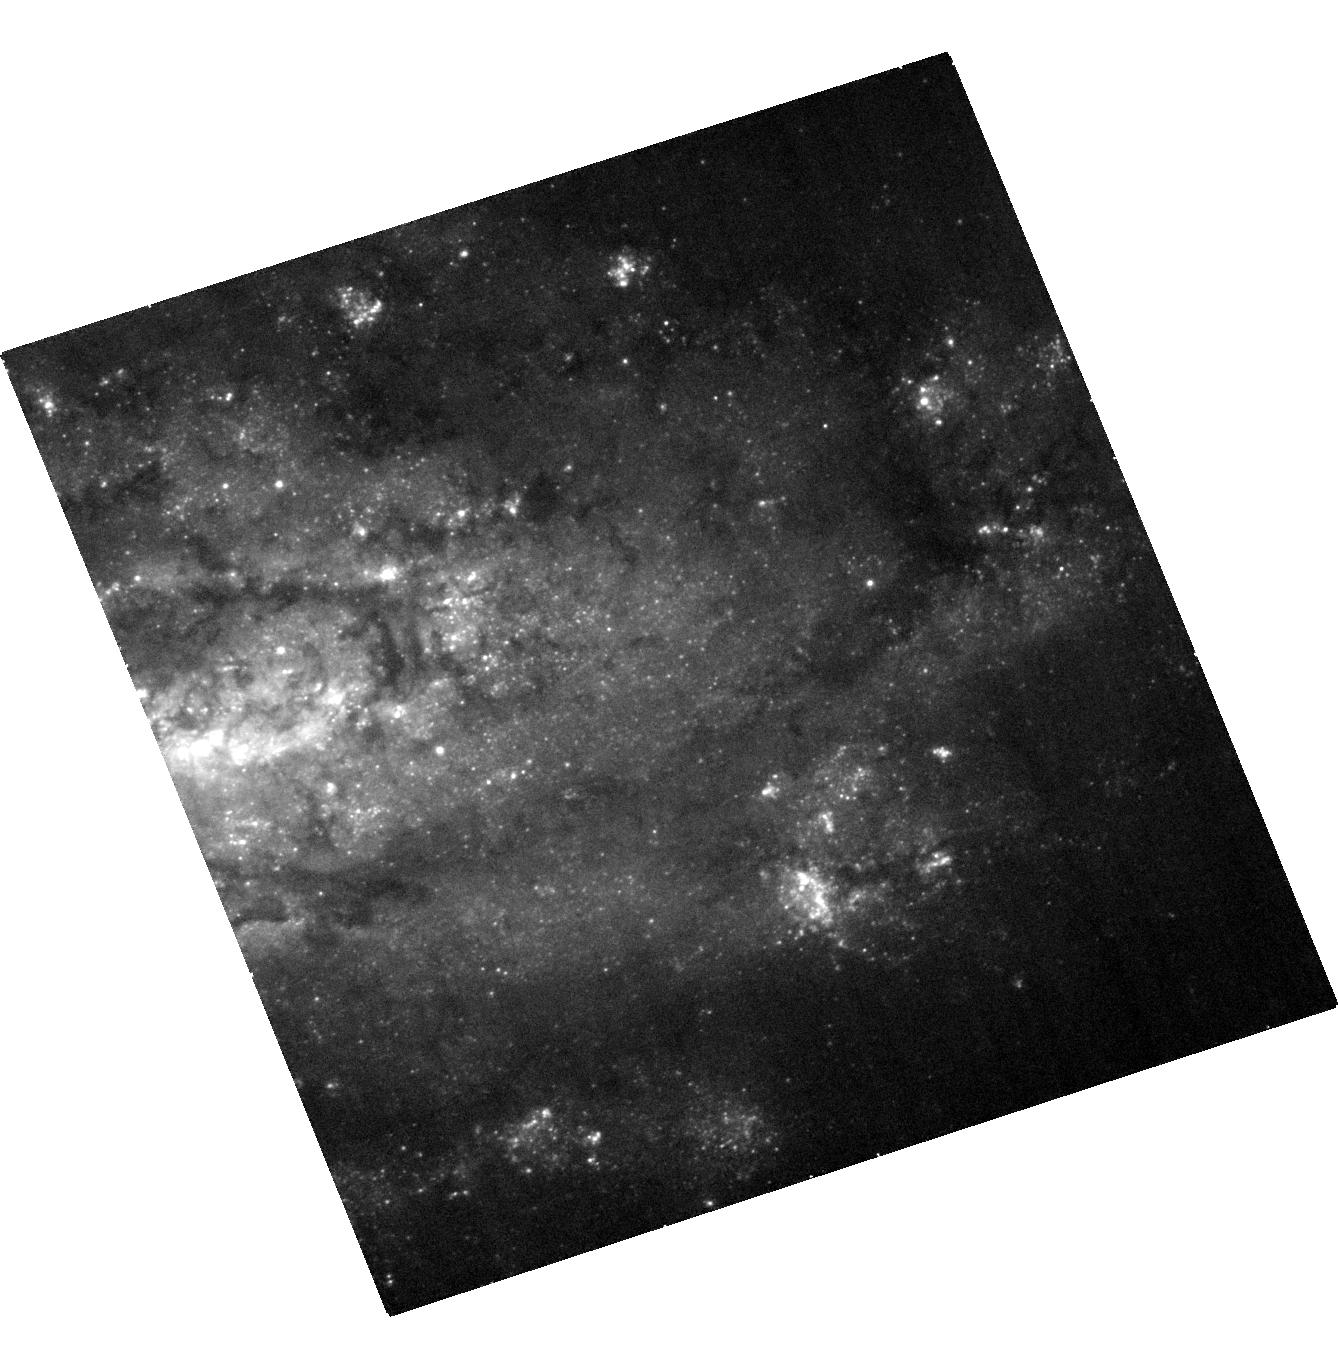
Target: SN2009MD. Instrument: ACS/WFC. Filter: F435W. Exposure: 18 min. Observation ID: hst_12559_02_acs_wfc_f435w_jbq702

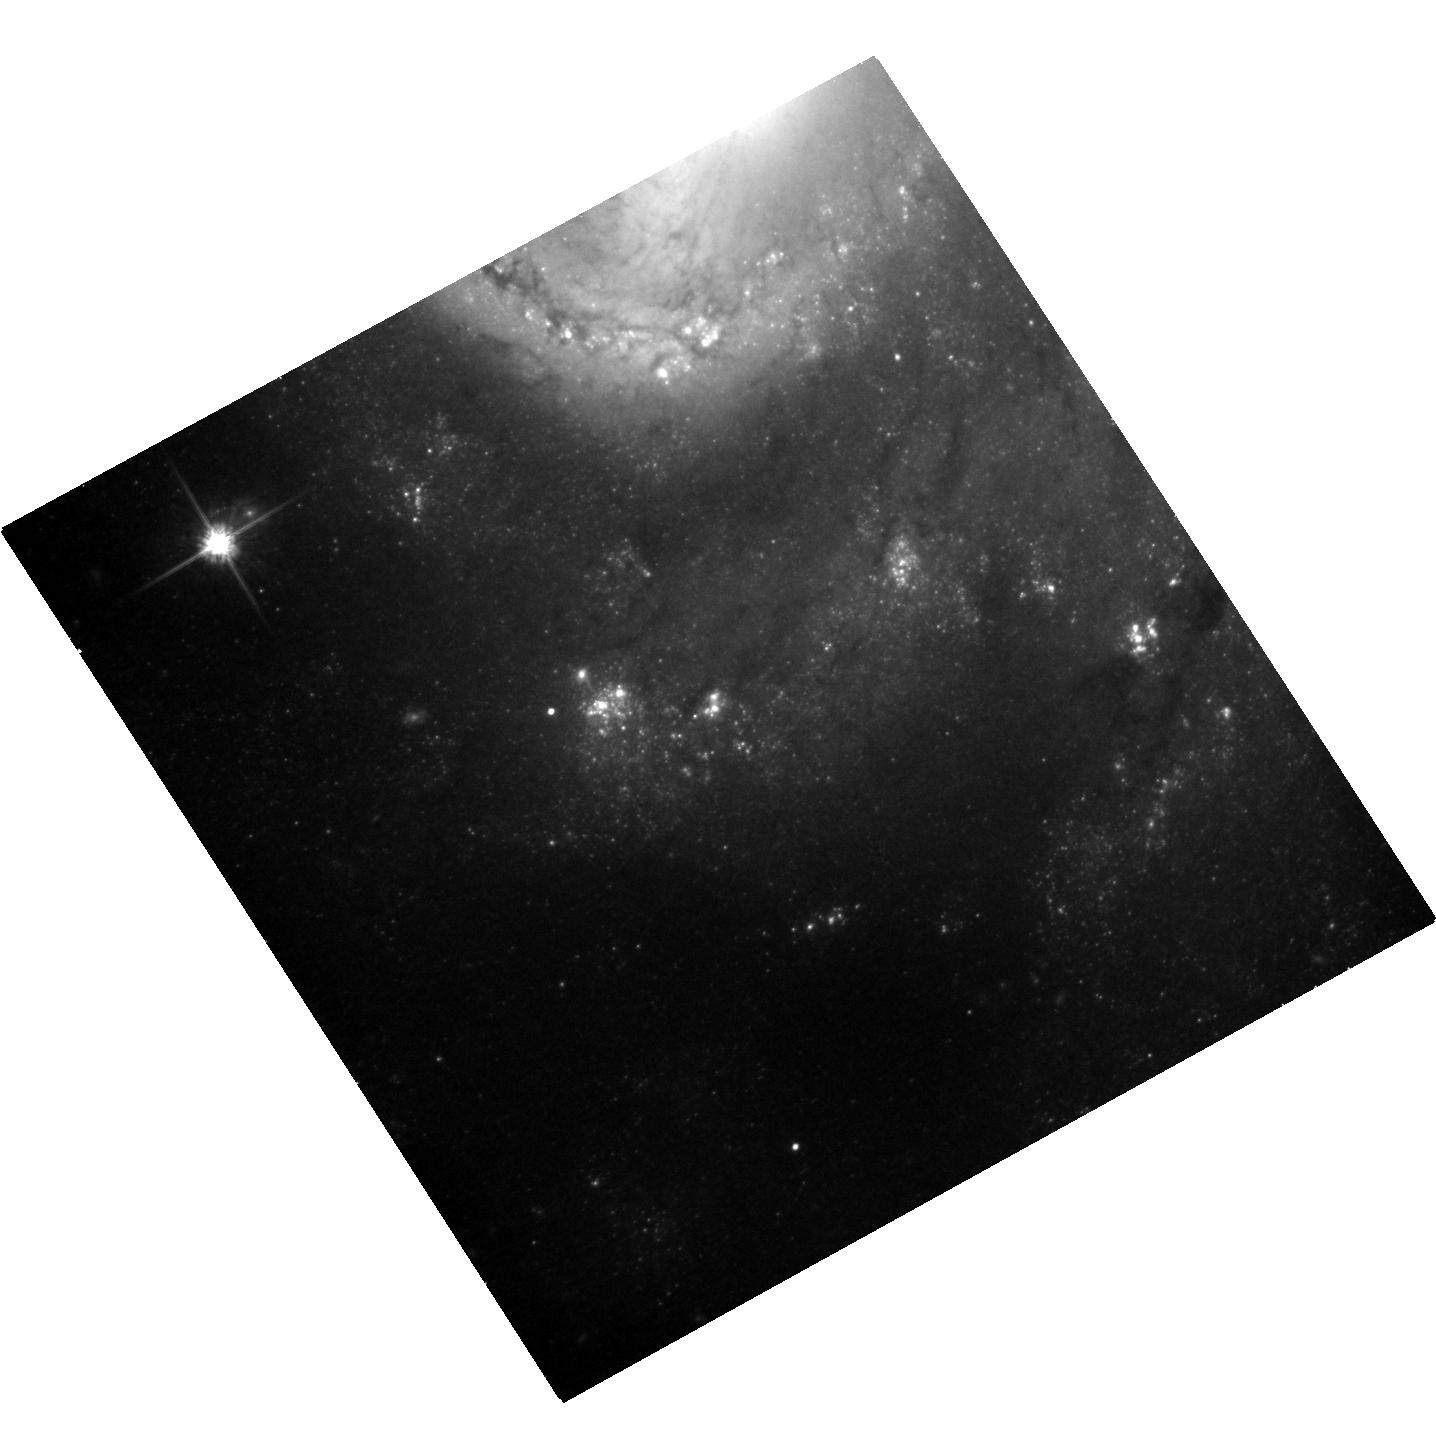
Target: SN2009KR. Instrument: ACS/WFC. Filter: F814W. Exposure: 26 min. Observation ID: hst_12559_01_acs_wfc_f814w_jbq701

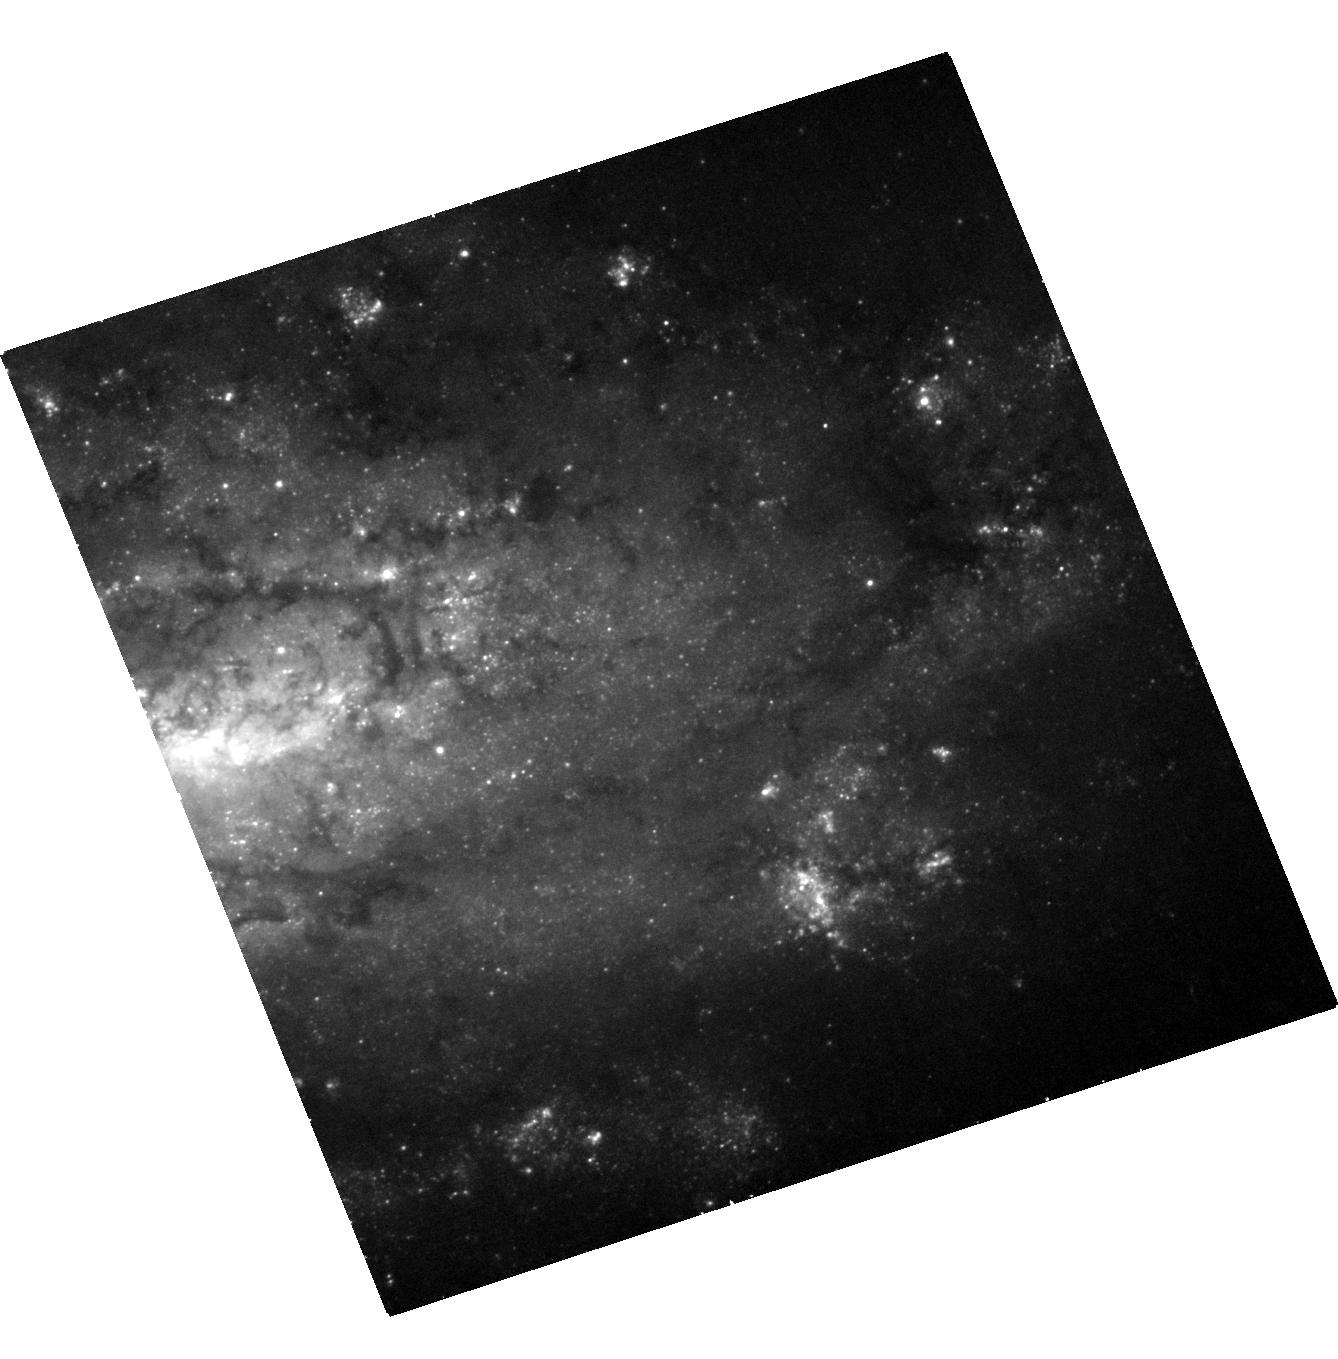
Target: SN2009MD. Instrument: ACS/WFC. Filter: F555W. Exposure: 28 min. Observation ID: hst_12559_02_acs_wfc_f555w_jbq702

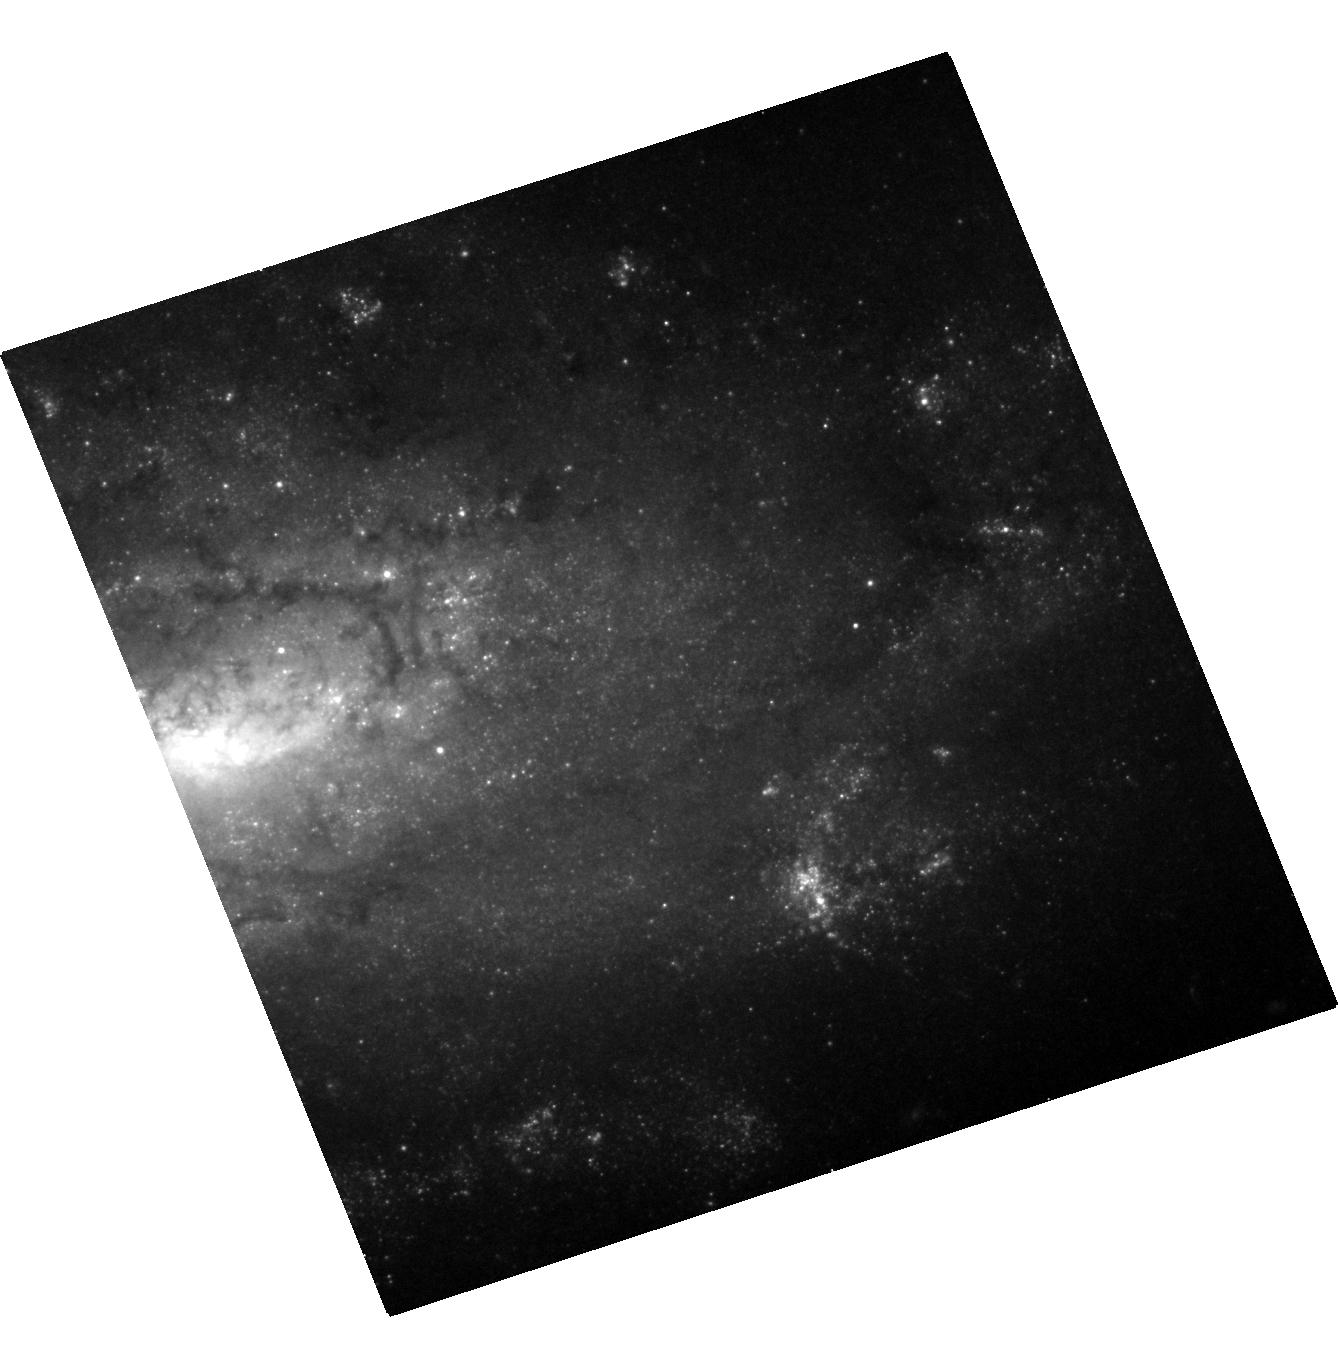
Target: SN2009MD. Instrument: ACS/WFC. Filter: F814W. Exposure: 26 min. Observation ID: hst_12559_02_acs_wfc_f814w_jbq702

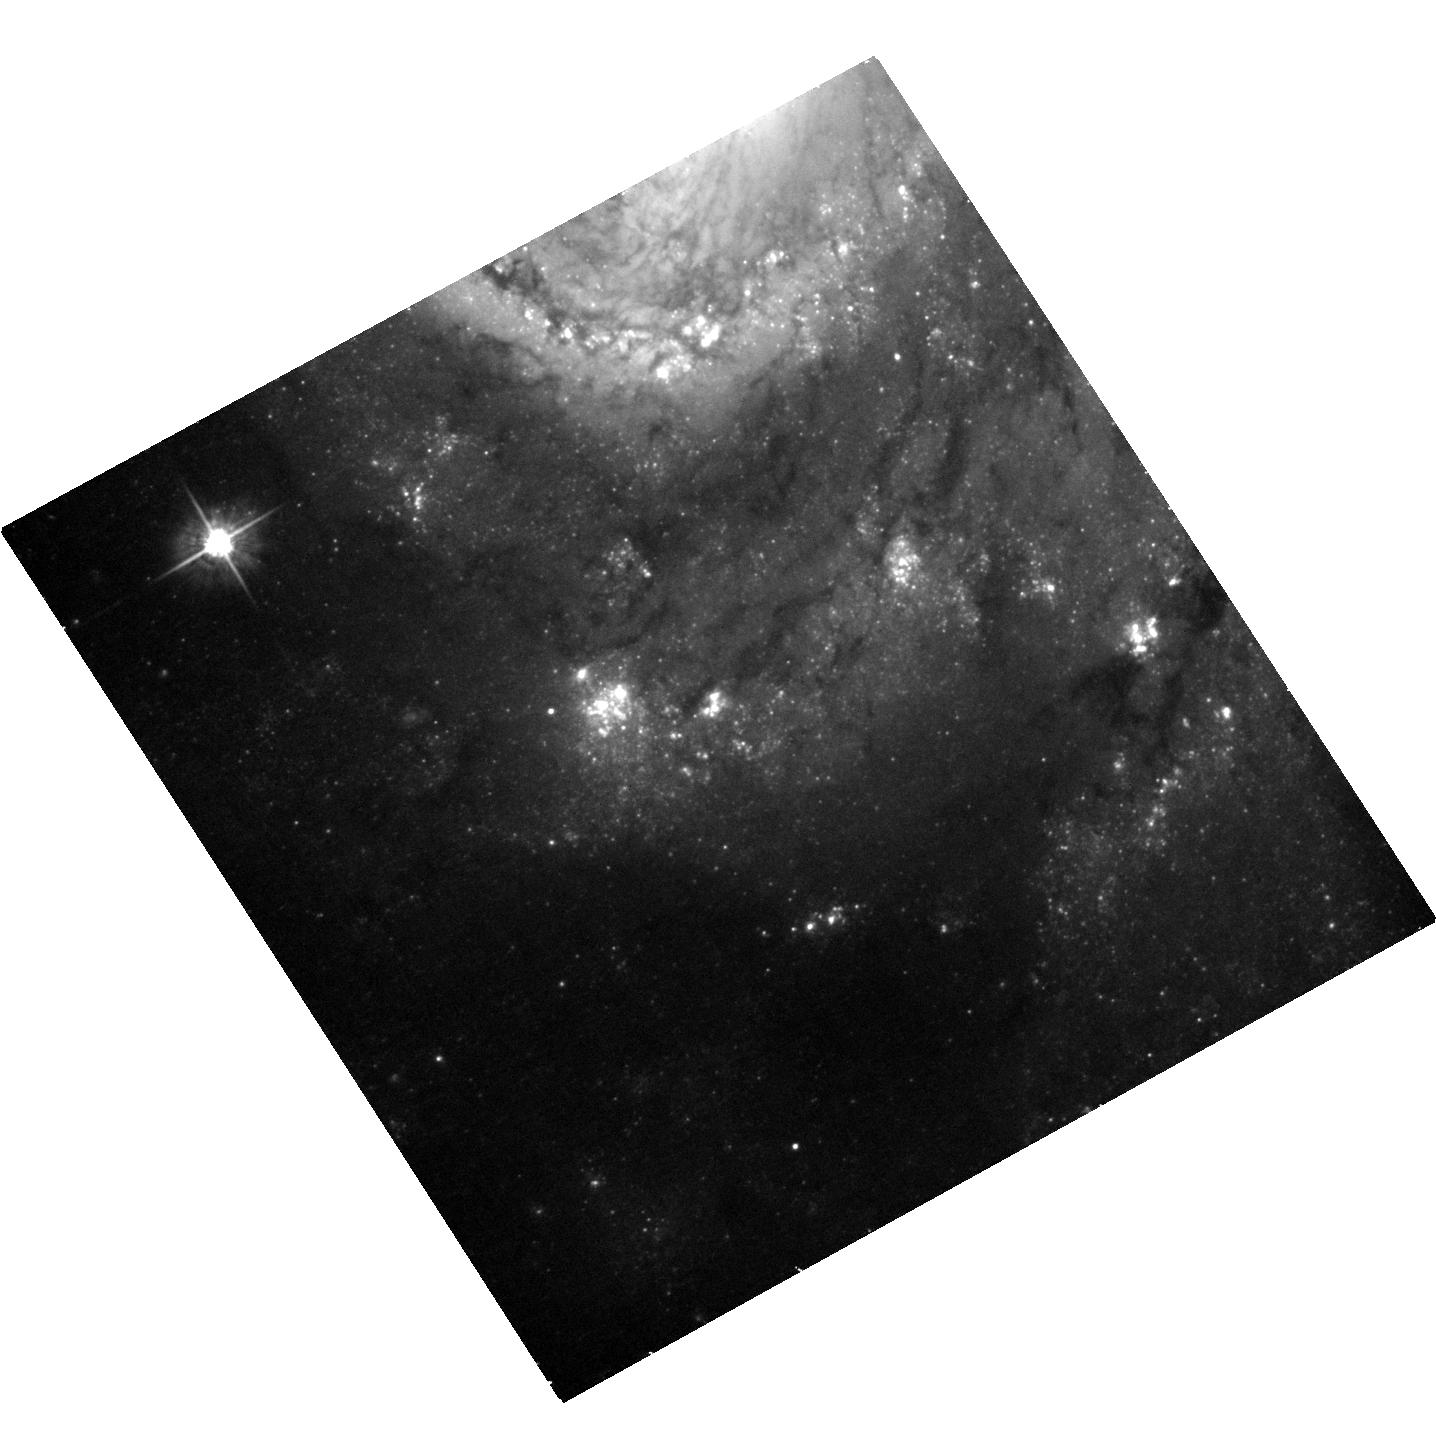
Target: SN2009KR. Instrument: ACS/WFC. Filter: F555W. Exposure: 28 min. Observation ID: hst_12559_01_acs_wfc_f555w_jbq701

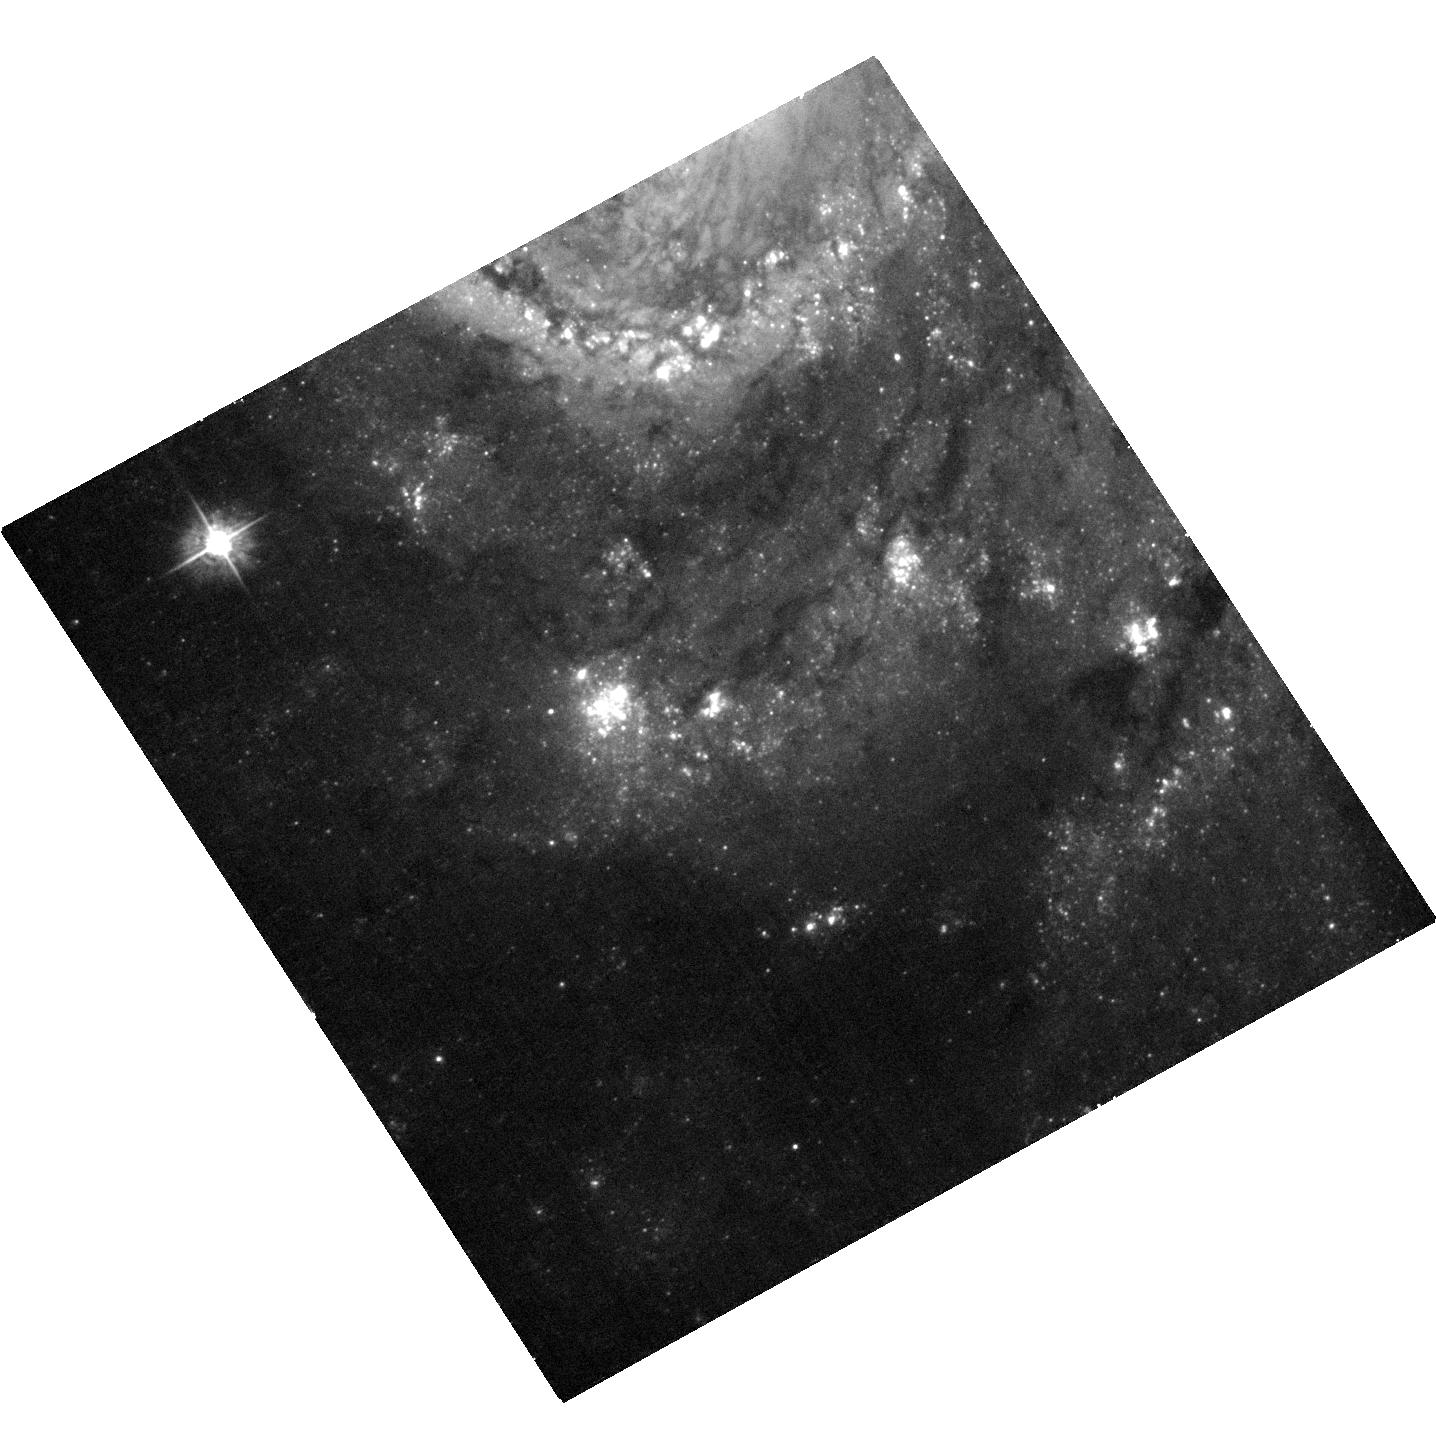
Target: SN2009KR. Instrument: ACS/WFC. Filter: F435W. Exposure: 18 min. Observation ID: hst_12559_01_acs_wfc_f435w_jbq701

Stellar Forensics III: A post-explosion view of the progenitors of core-collapse supernovae (PI: Maund, Justyn Robert)

Recent studies have used high spatial resolution HST observations of supernova (SN) sites to directly identify the progenitors of core-collapse SNe on pre-explosion images. These studies have set constraints about the nature of massive stars and their evolution just prior to their explosion as SNe. Now, at late-times when the SNe have faded sufficiently, it is possible to return to the sites of these core-collapse SNe to search for clues about the nature of their progenitors. We request time to conduct deep, late-time, high-resolution imaging with ACS/WFC of the sites of two core-collapse SNe 2009kr and 2009md. We aim to: 1) Confirm our original identifications, made in pre-explosion images, by confirming that the progenitors are now missing; 2) Apply image subtraction techniques for this late-time imaging with our pre-explosion images to determine accurate photometry of the progenitors to constrain their temperatures and luminosities; and 3) study the stellar populations in the immediate vicinities of these SNe, previously obscured by the progenitor and the SN, to provide a measure of the progenitor's age, as well. HST provides the unique combination of high-resolution optical/IR imaging at very faint magnitudes that will facilitate this study.